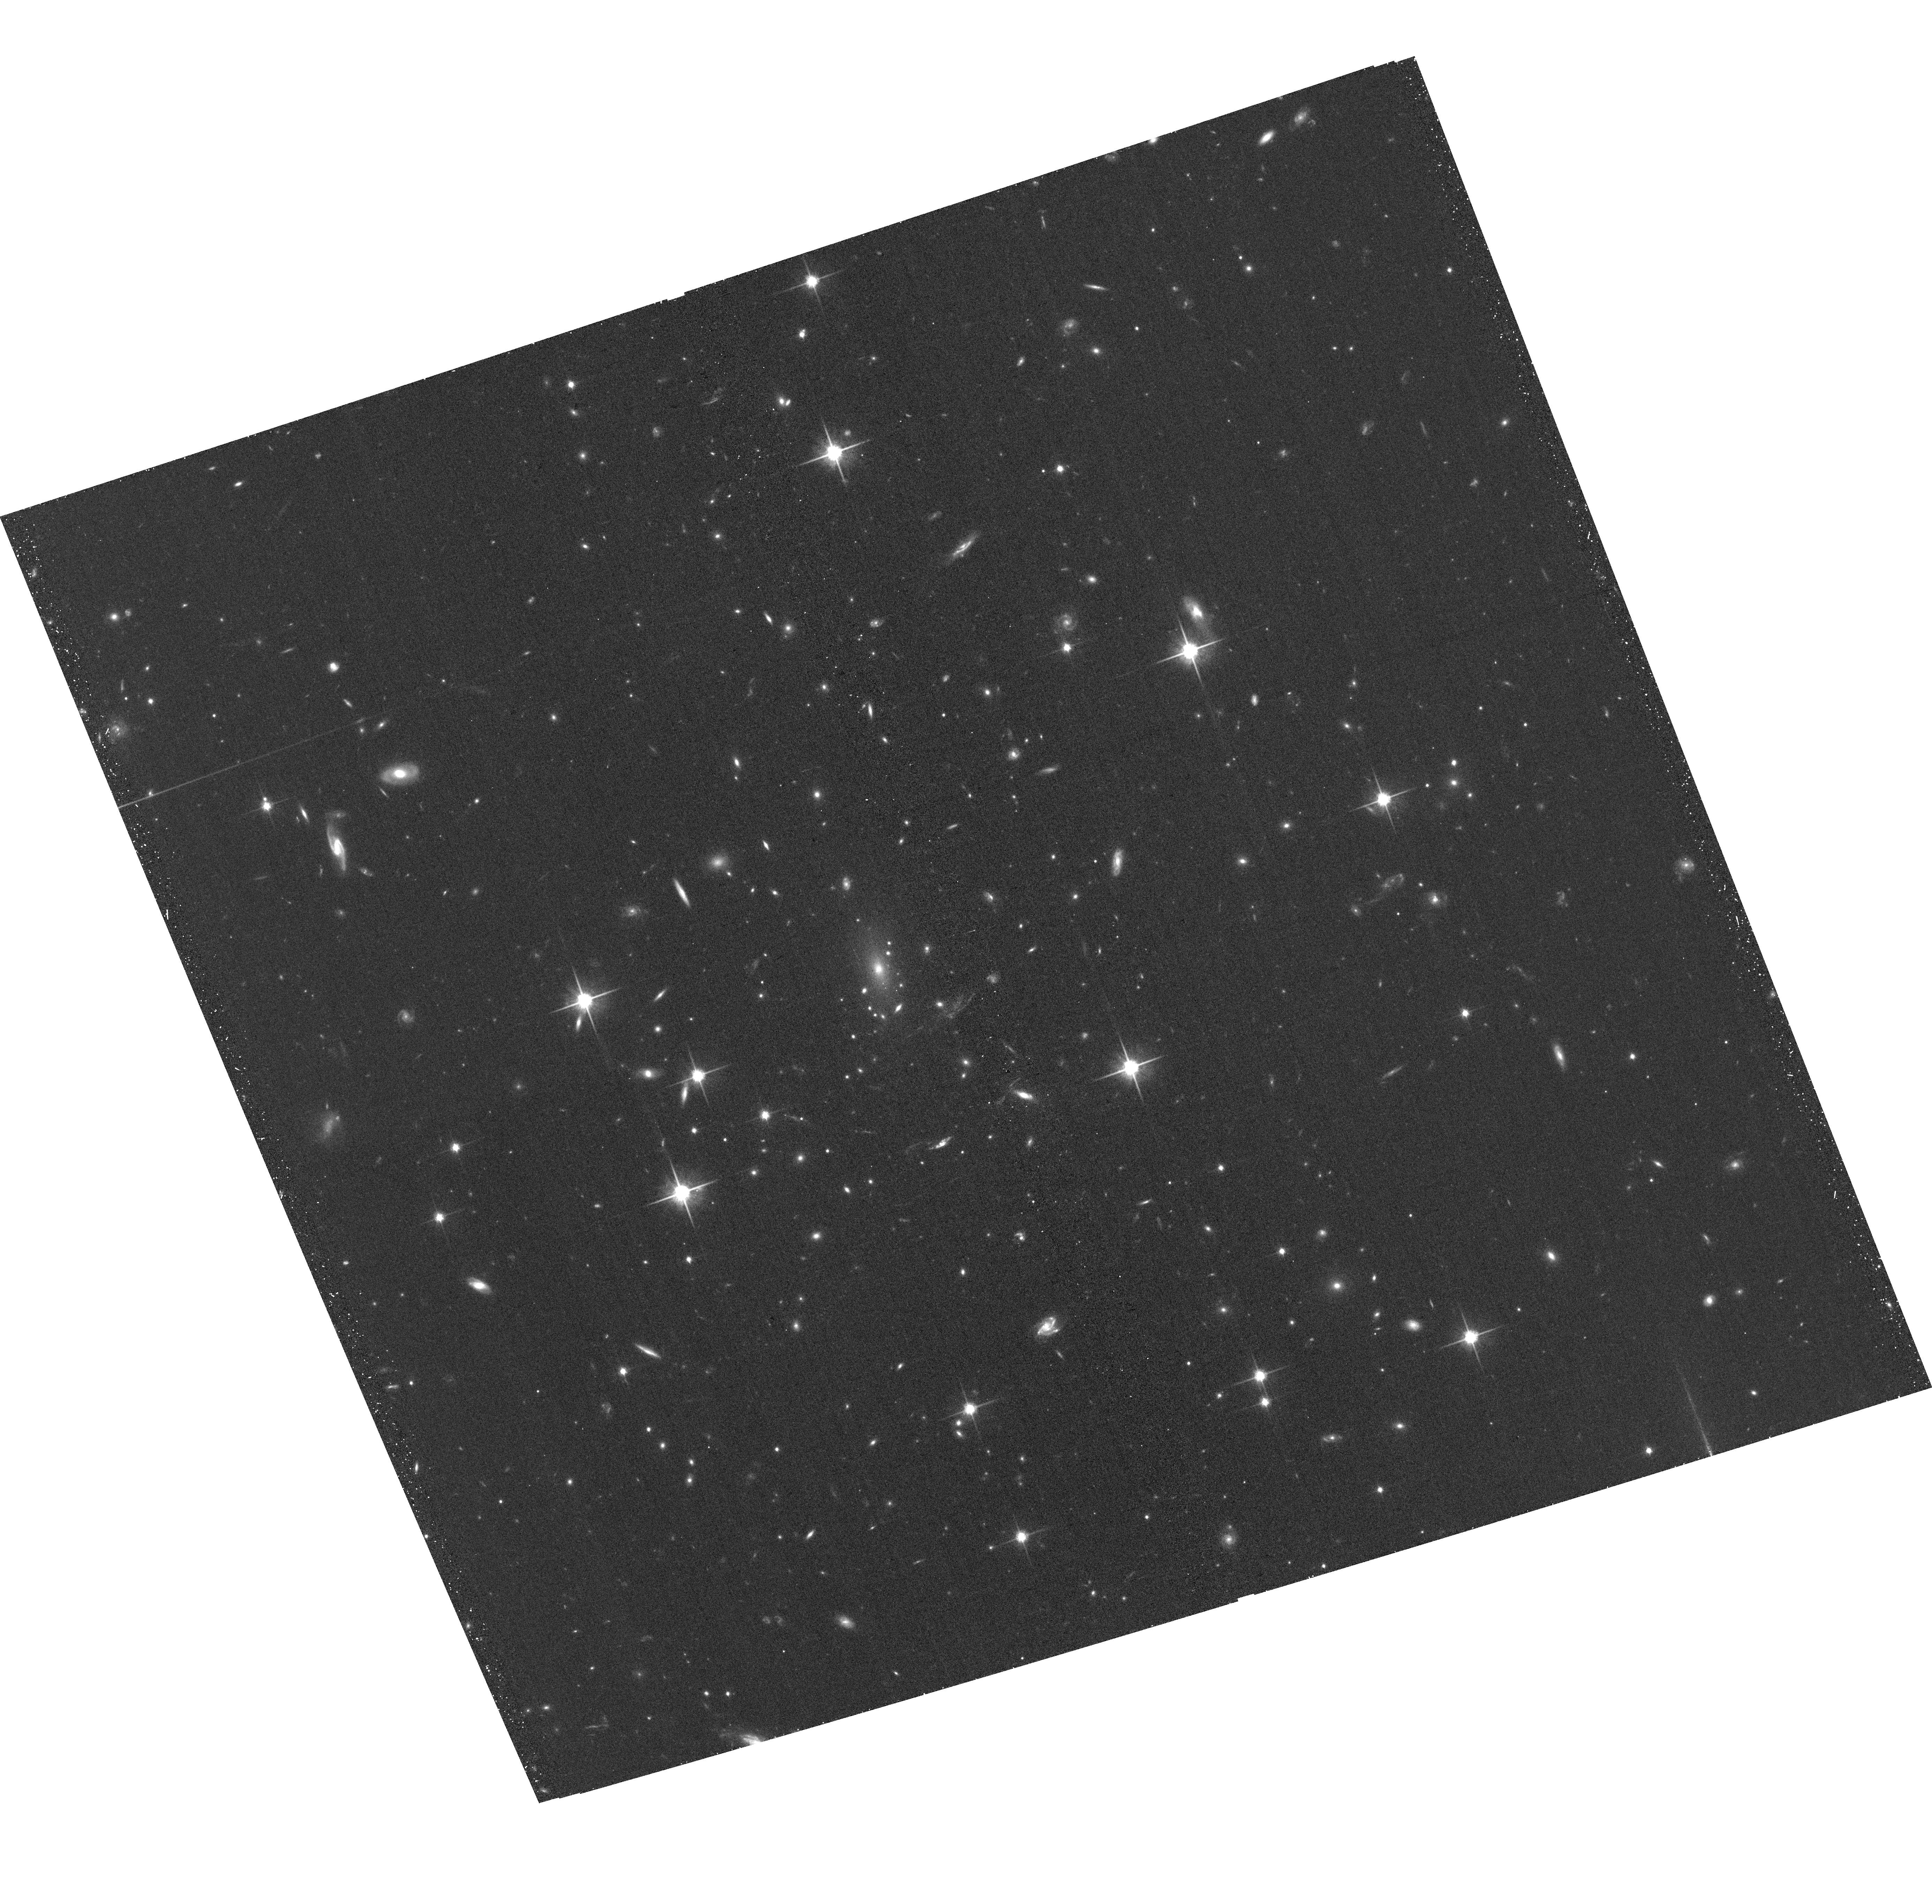
Target: EMACSJ0921.6-0621
Instrument: ACS/WFC
Filter: F814W
Exposure: 20 min
Observation ID: hst_14098_85_acs_wfc_f814w_jczp85

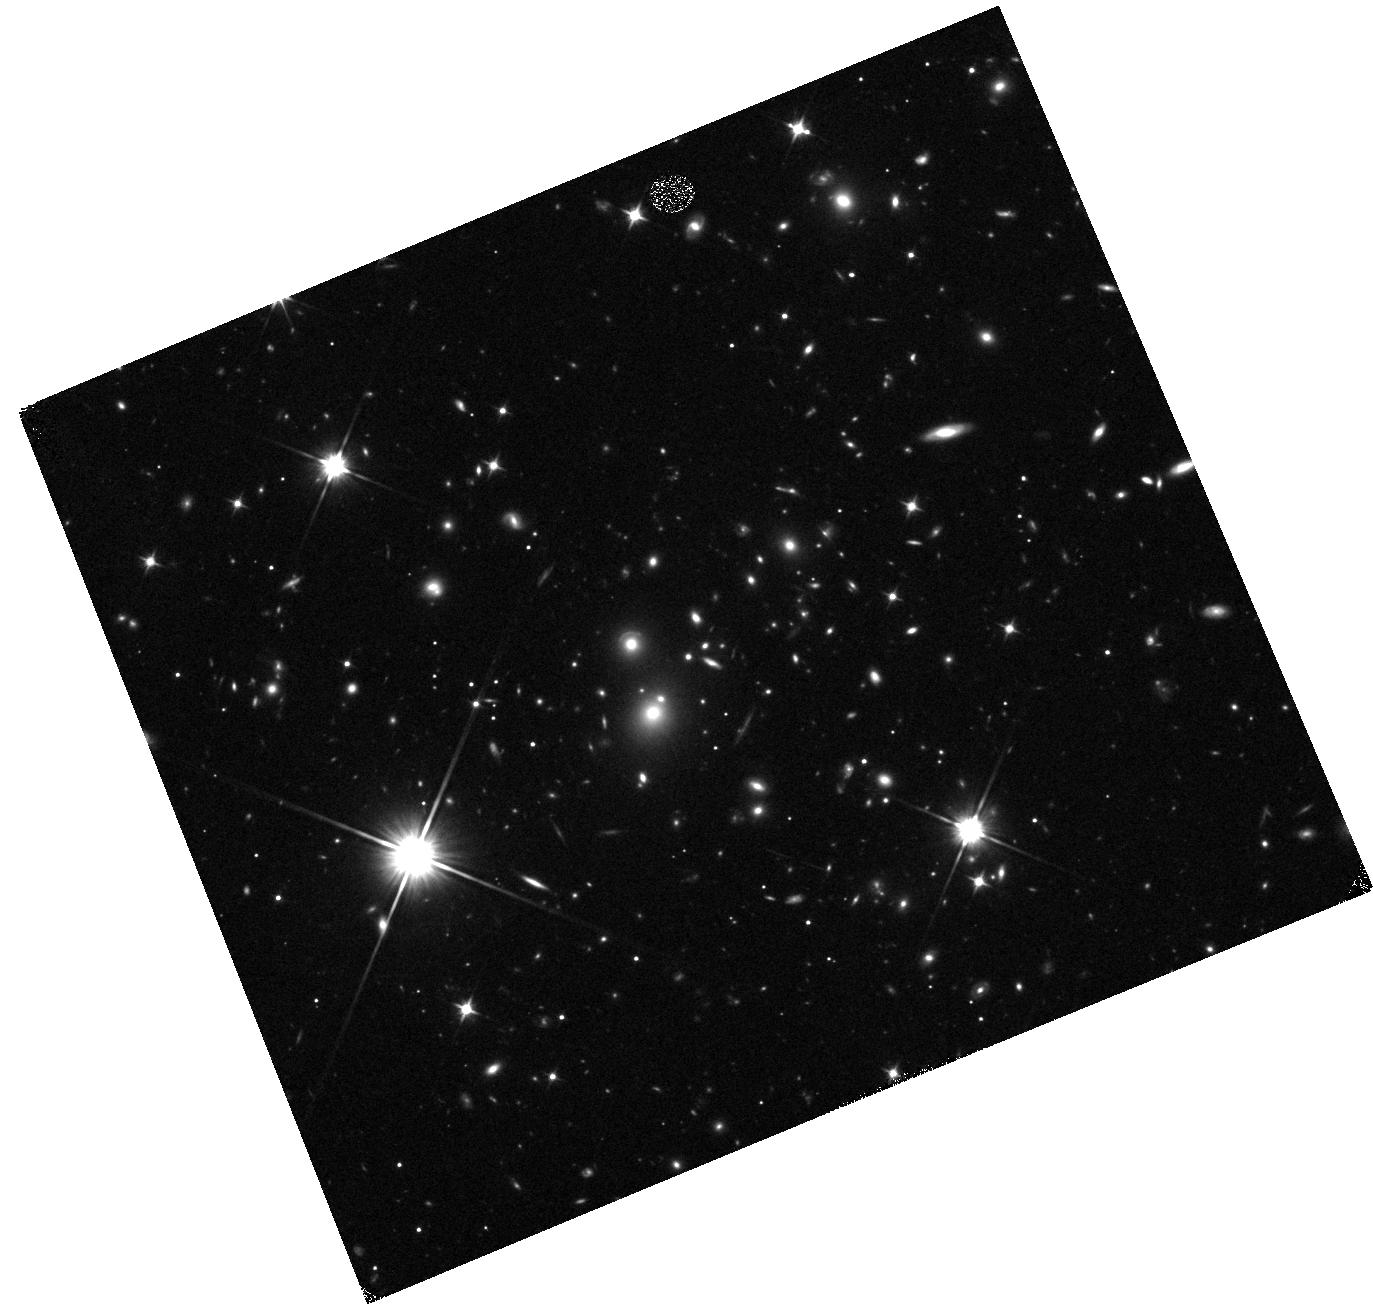
Target: EMACSJ2045.8-2438
Instrument: WFC3/IR
Filter: F110W
Exposure: 12 min
Observation ID: hst_14098_3s_wfc3_ir_f110w_iczp3s

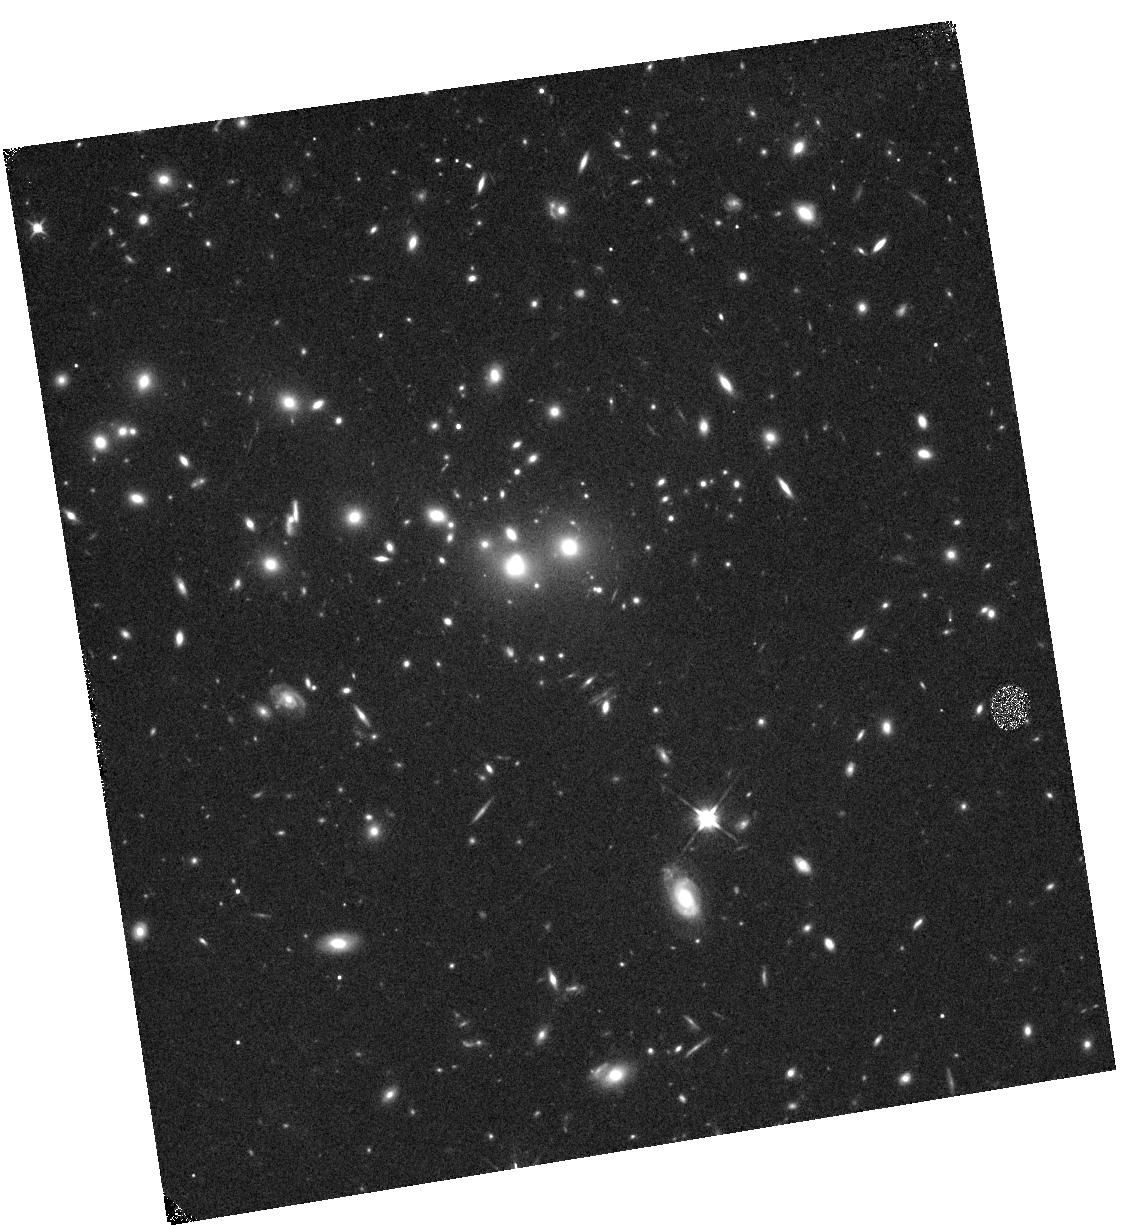
Target: EMACSJ2315.3-2128
Instrument: WFC3/IR
Filter: F110W
Exposure: 12 min
Observation ID: hst_14098_4b_wfc3_ir_f110w_iczp4b

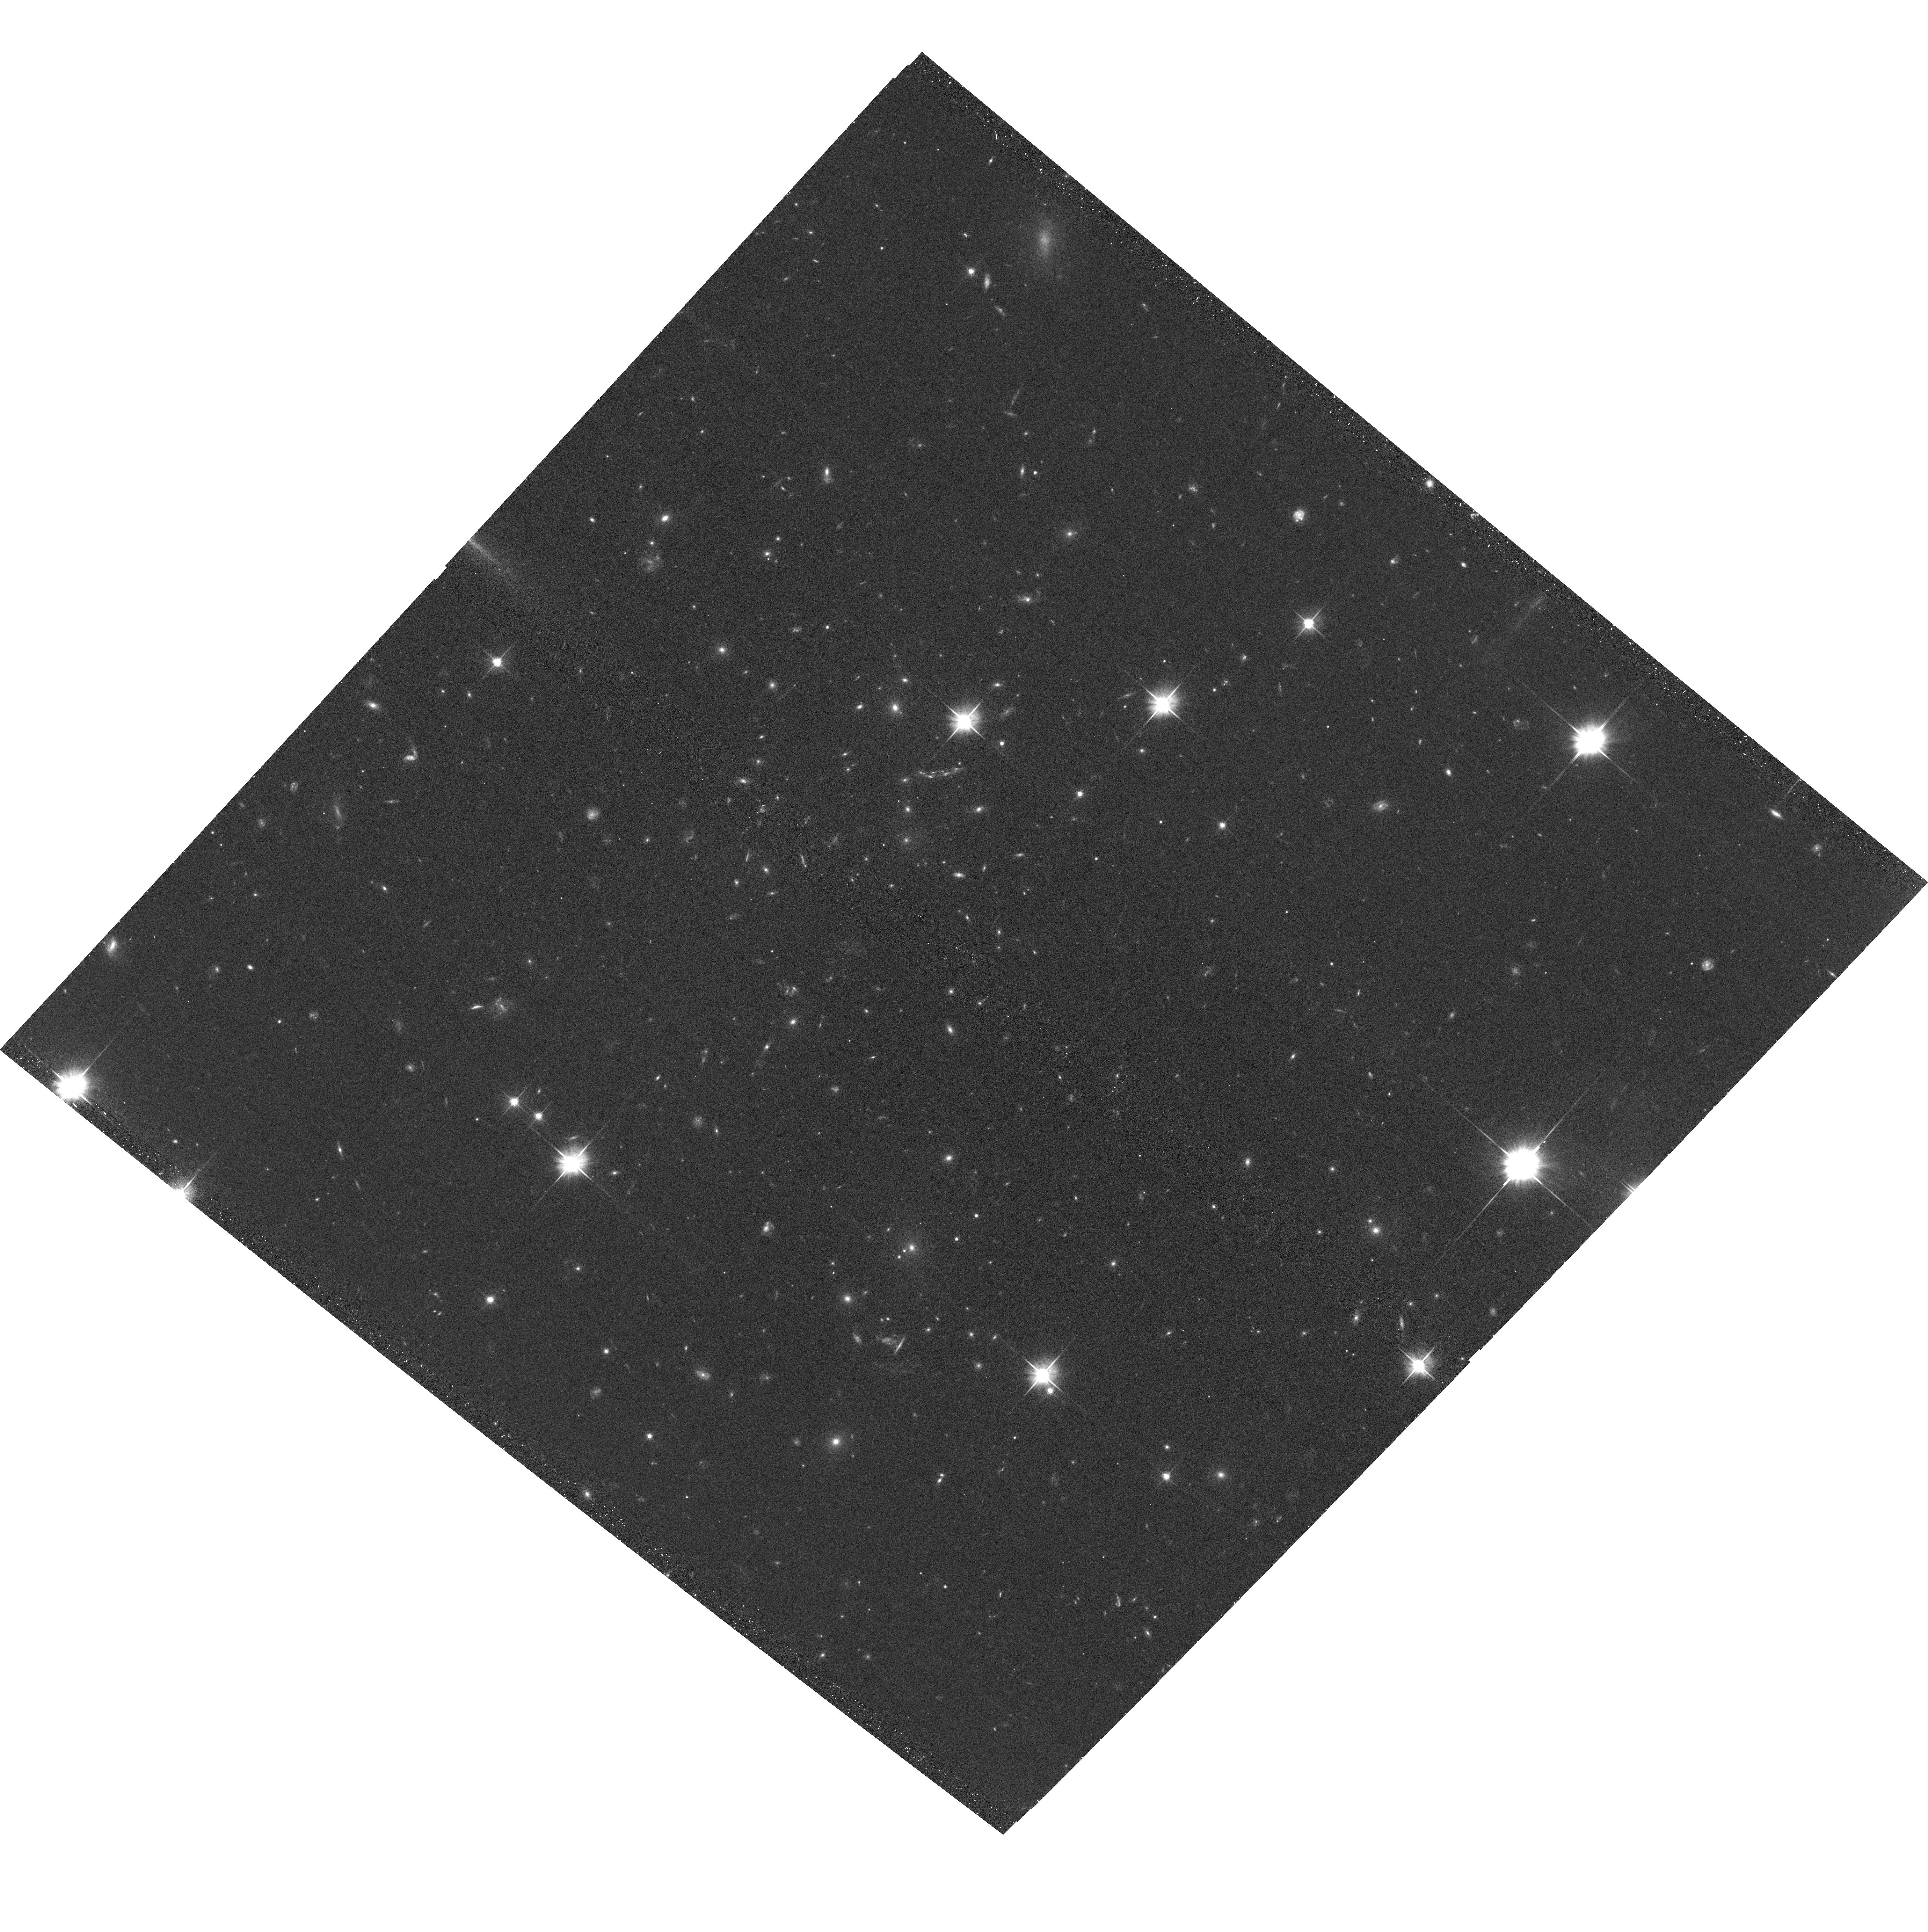
Target: EMACSJ0943.3-1842
Instrument: ACS/WFC
Filter: F606W
Exposure: 20 min
Observation ID: hst_14098_18_acs_wfc_f606w_jczp18

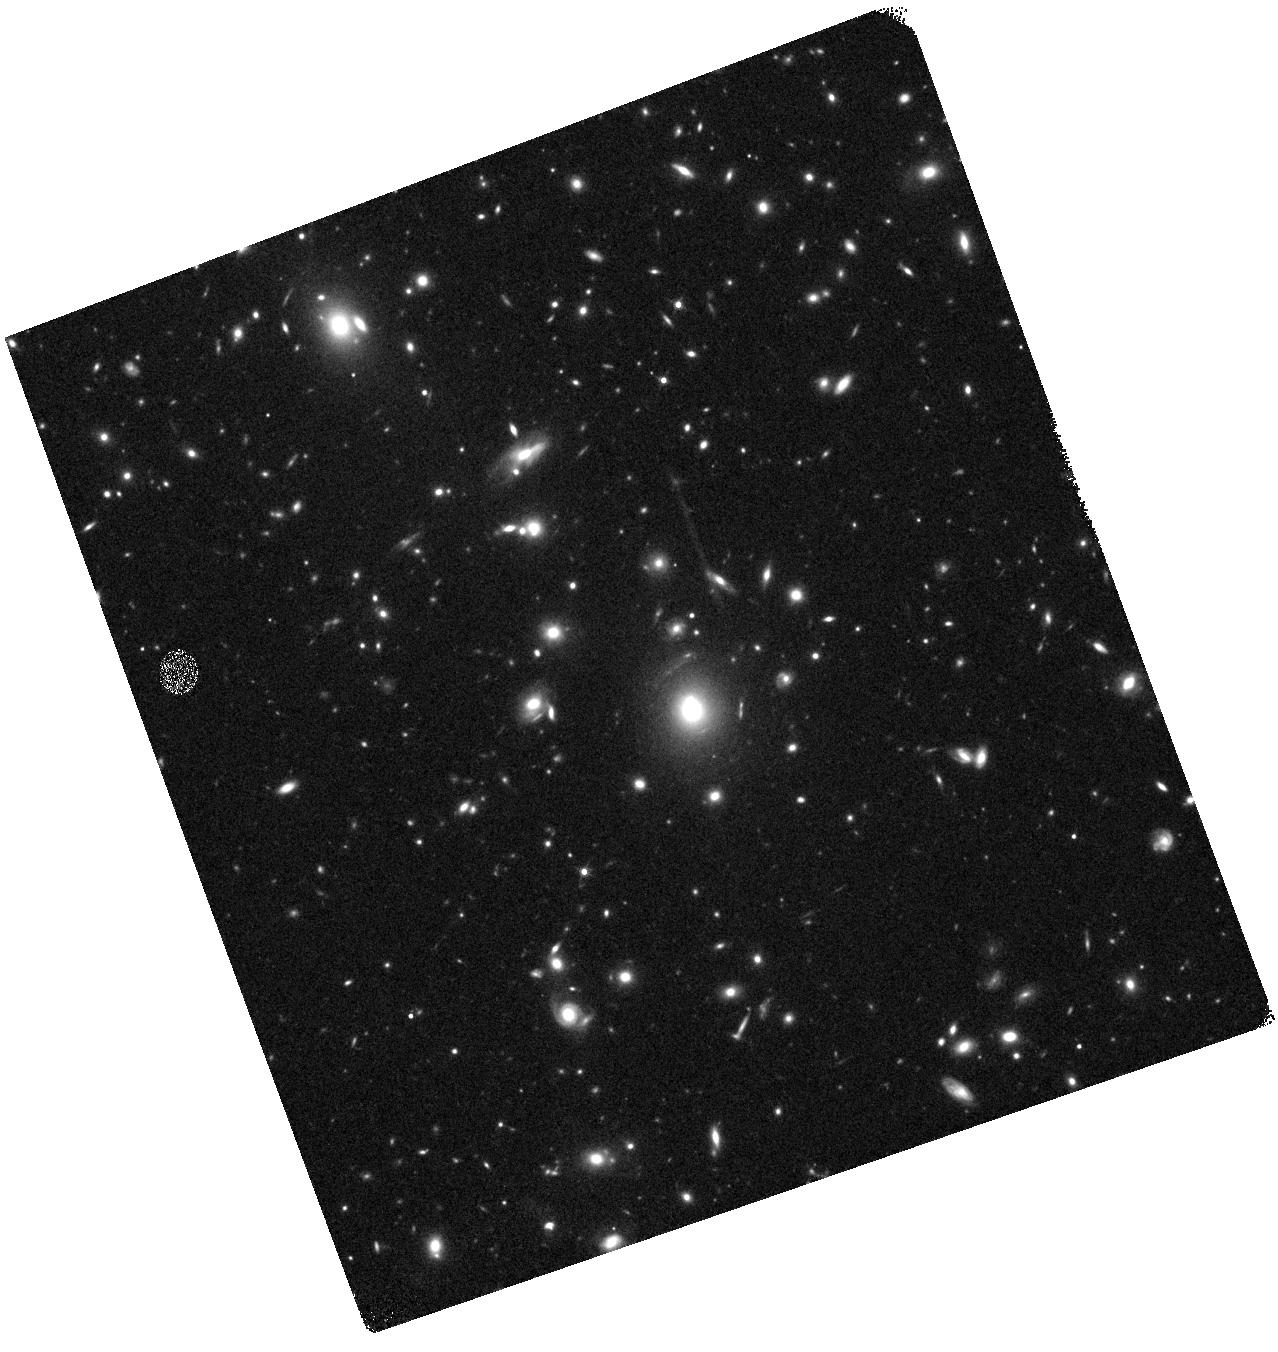
Target: EMACSJ0135.2+0847
Instrument: WFC3/IR
Filter: F140W
Exposure: 12 min
Observation ID: hst_14098_1u_wfc3_ir_f140w_iczp1u

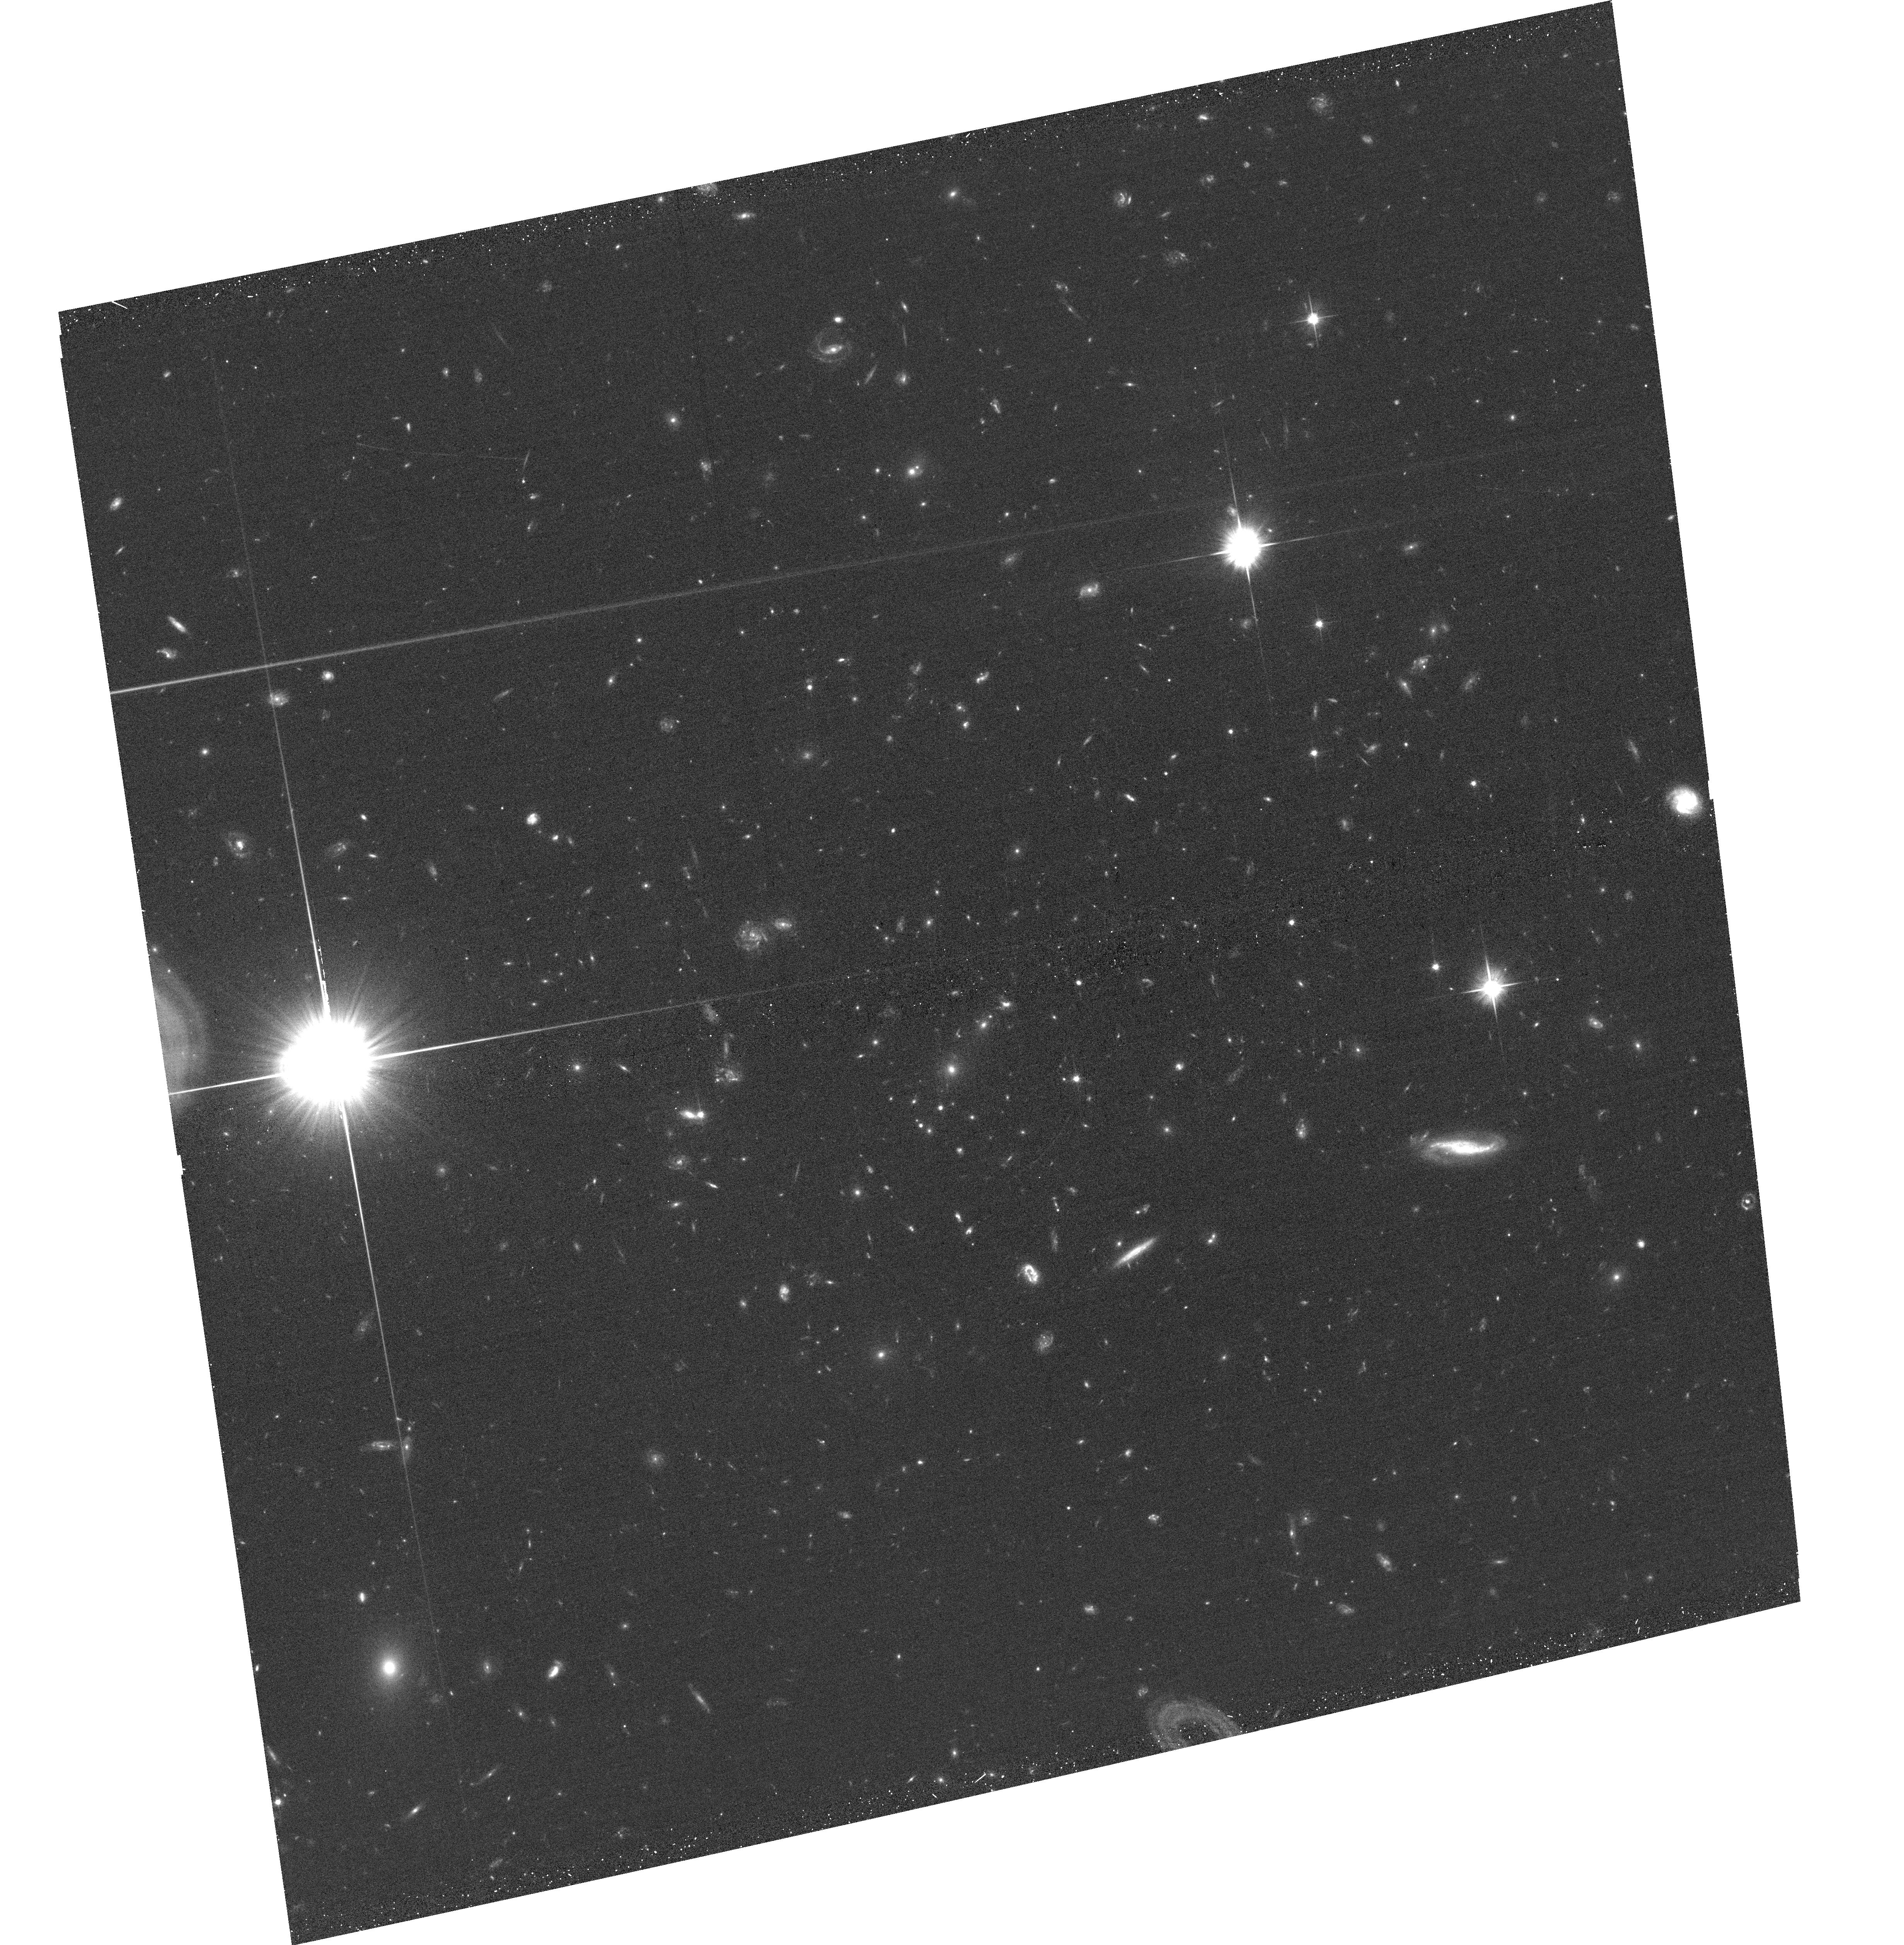
Target: EMACSJ0101.1+1831
Instrument: ACS/WFC
Filter: F606W
Exposure: 20 min
Observation ID: hst_14098_07_acs_wfc_f606w_jczp07

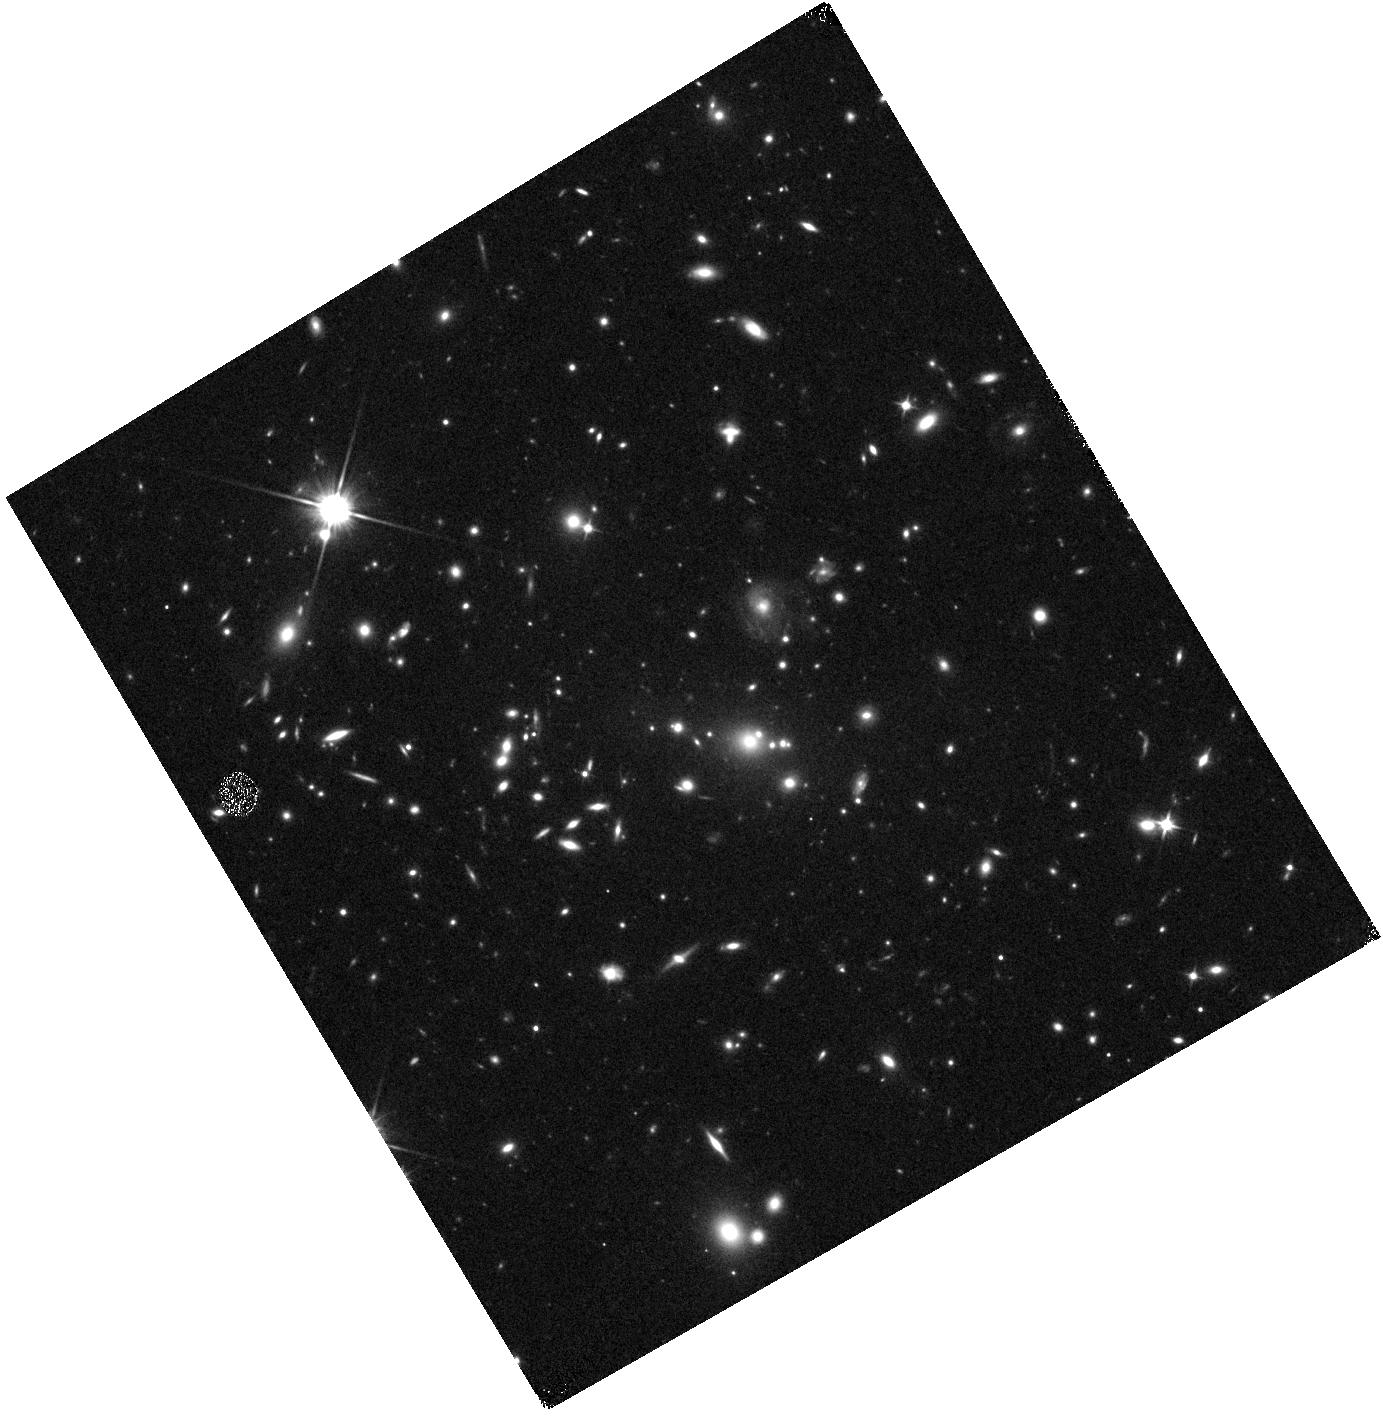
Target: EMACSJ0804.6+5325
Instrument: WFC3/IR
Filter: F110W
Exposure: 12 min
Observation ID: hst_14098_1z_wfc3_ir_f110w_iczp1z

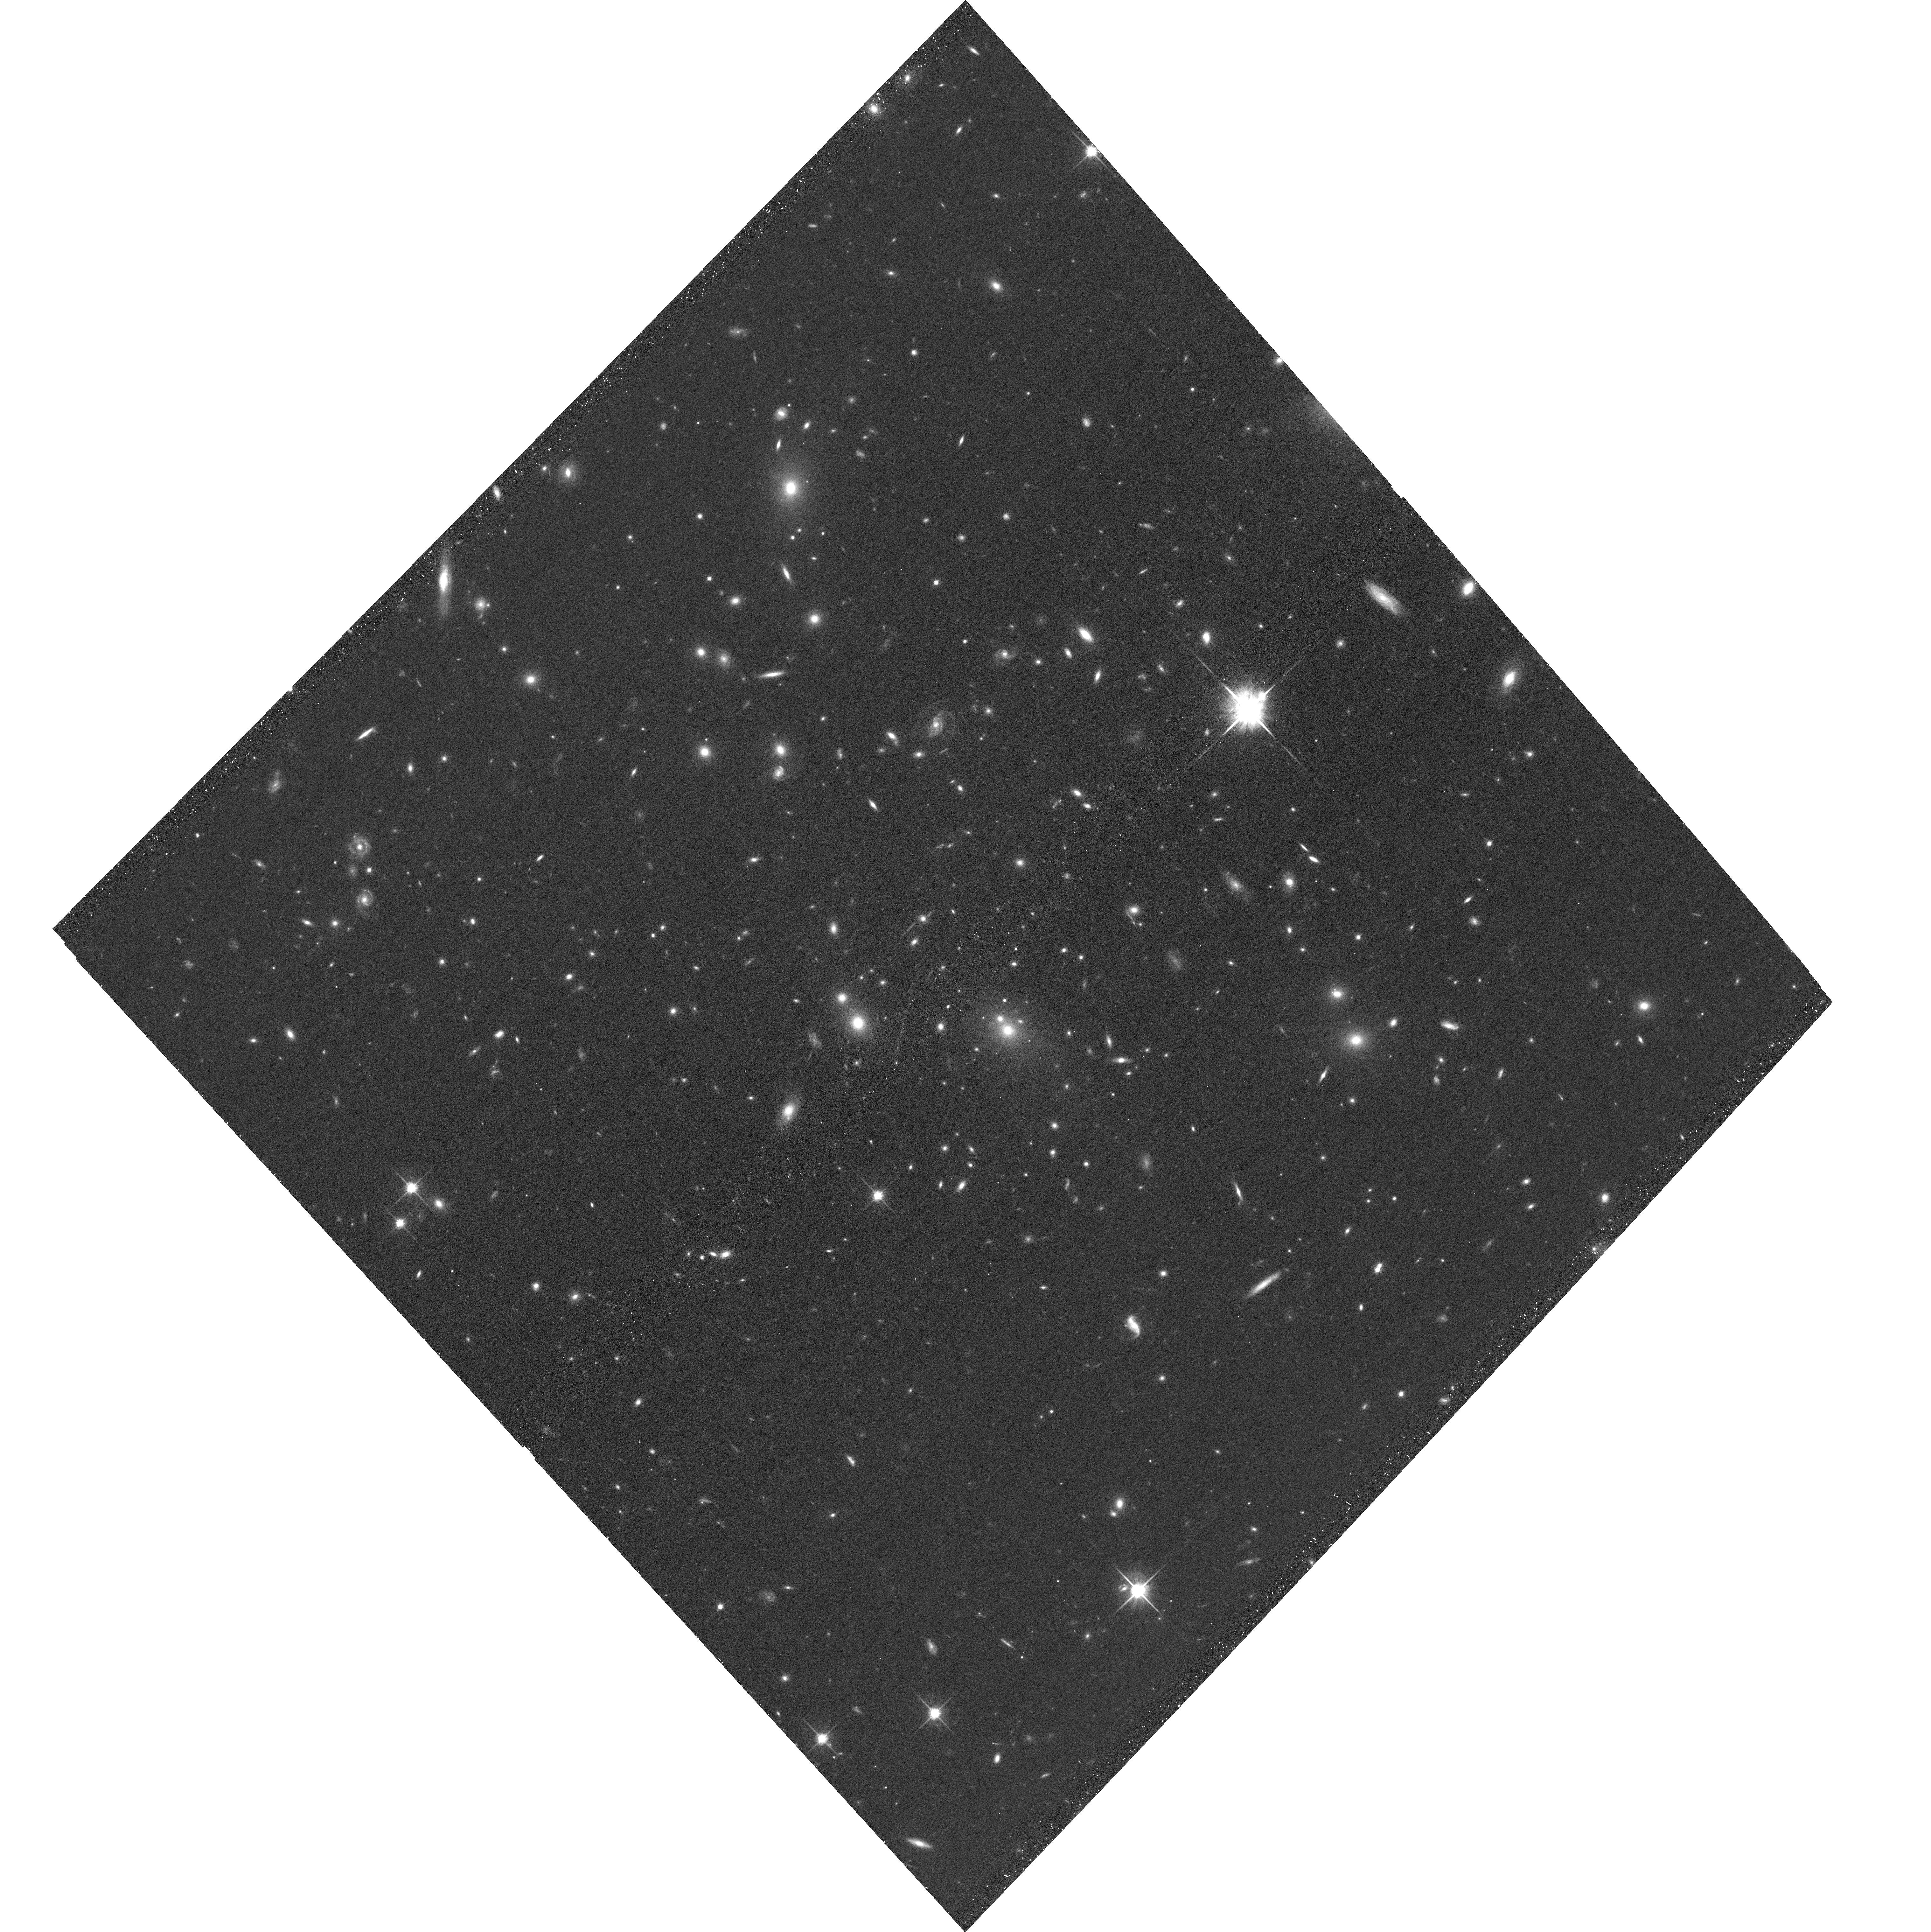
Target: EMACSJ2316.6+1246
Instrument: ACS/WFC
Filter: F814W
Exposure: 20 min
Observation ID: hst_14098_1l_acs_wfc_f814w_jczp1l

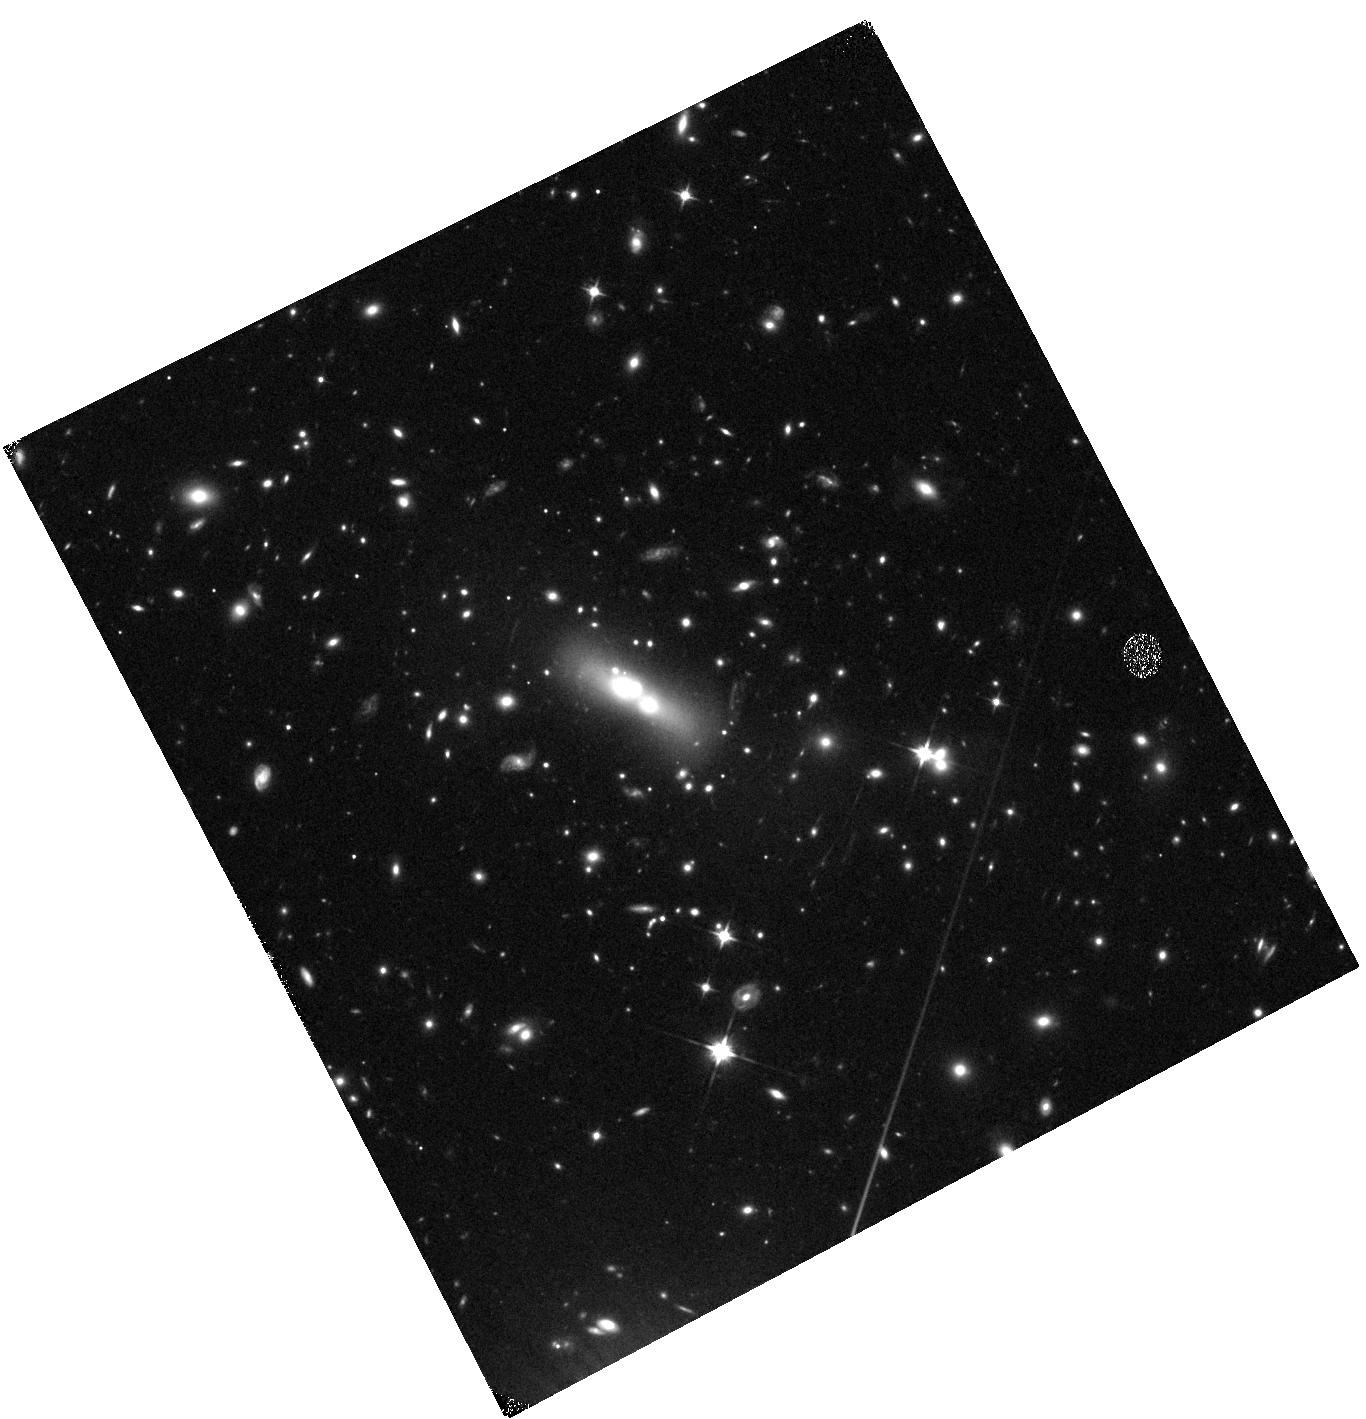
Target: EMACSJ2220.3-1211
Instrument: WFC3/IR
Filter: F110W
Exposure: 12 min
Observation ID: hst_14098_3y_wfc3_ir_f110w_iczp3y

Beyond MACS: A Snapshot Survey of the Most Massive Clusters of Galaxies at z>0.5 (PI: Ebeling, Harald)

Truly massive galaxy clusters play a pivotal role for a wealth of extragalactic and cosmological research topics, and SNAPshot observations of these systems are ideally suited to identify the most promising cluster targets for further, in-depth study. The power of this approach was demonstrated by ACS/WFC3 SNAPshots of 92 X-ray selected MACS and eMACS clusters at z>0.3 obtained by us in previous Cycles (30 of them in all of F606W, F814W, F110W, and F140W). Based on these data, the CLASH MCT program selected 16 out of 25 of their targets to be MACS clusters. The central role of X-ray luminous clusters in particular for gravitational-lensing work is further underlined by the fact that all but one of the six most powerful cluster lenses selected for in-depth study by the HST Frontier Fields initiative are MACS detections. We here propose to extend our spectacularly successful SNAPshot survey of the most X-ray luminous distant clusters to a redshift-mass regime that is poorly sampled by any other project. Targeting only extremely massive clusters at z>0.5 from the X-ray selected eMACS sample, the proposed program will (a) identify the most powerful gravitational telescopes at yet higher redshift for the next generation of in-depth studies of the distant Universe with HST and JWST, (b) provide constraints on the mass distribution within these extreme systems, (c) help improve our understanding of the physical nature of galaxy-galaxy and galaxy-gas interactions in cluster cores, and (d) unveil Balmer Break Galaxies at z~2 and Lyman-break galaxies at z>6 as F814W dropouts. Acknowledging the broad community interest in our sample we waive our data rights for these observations.